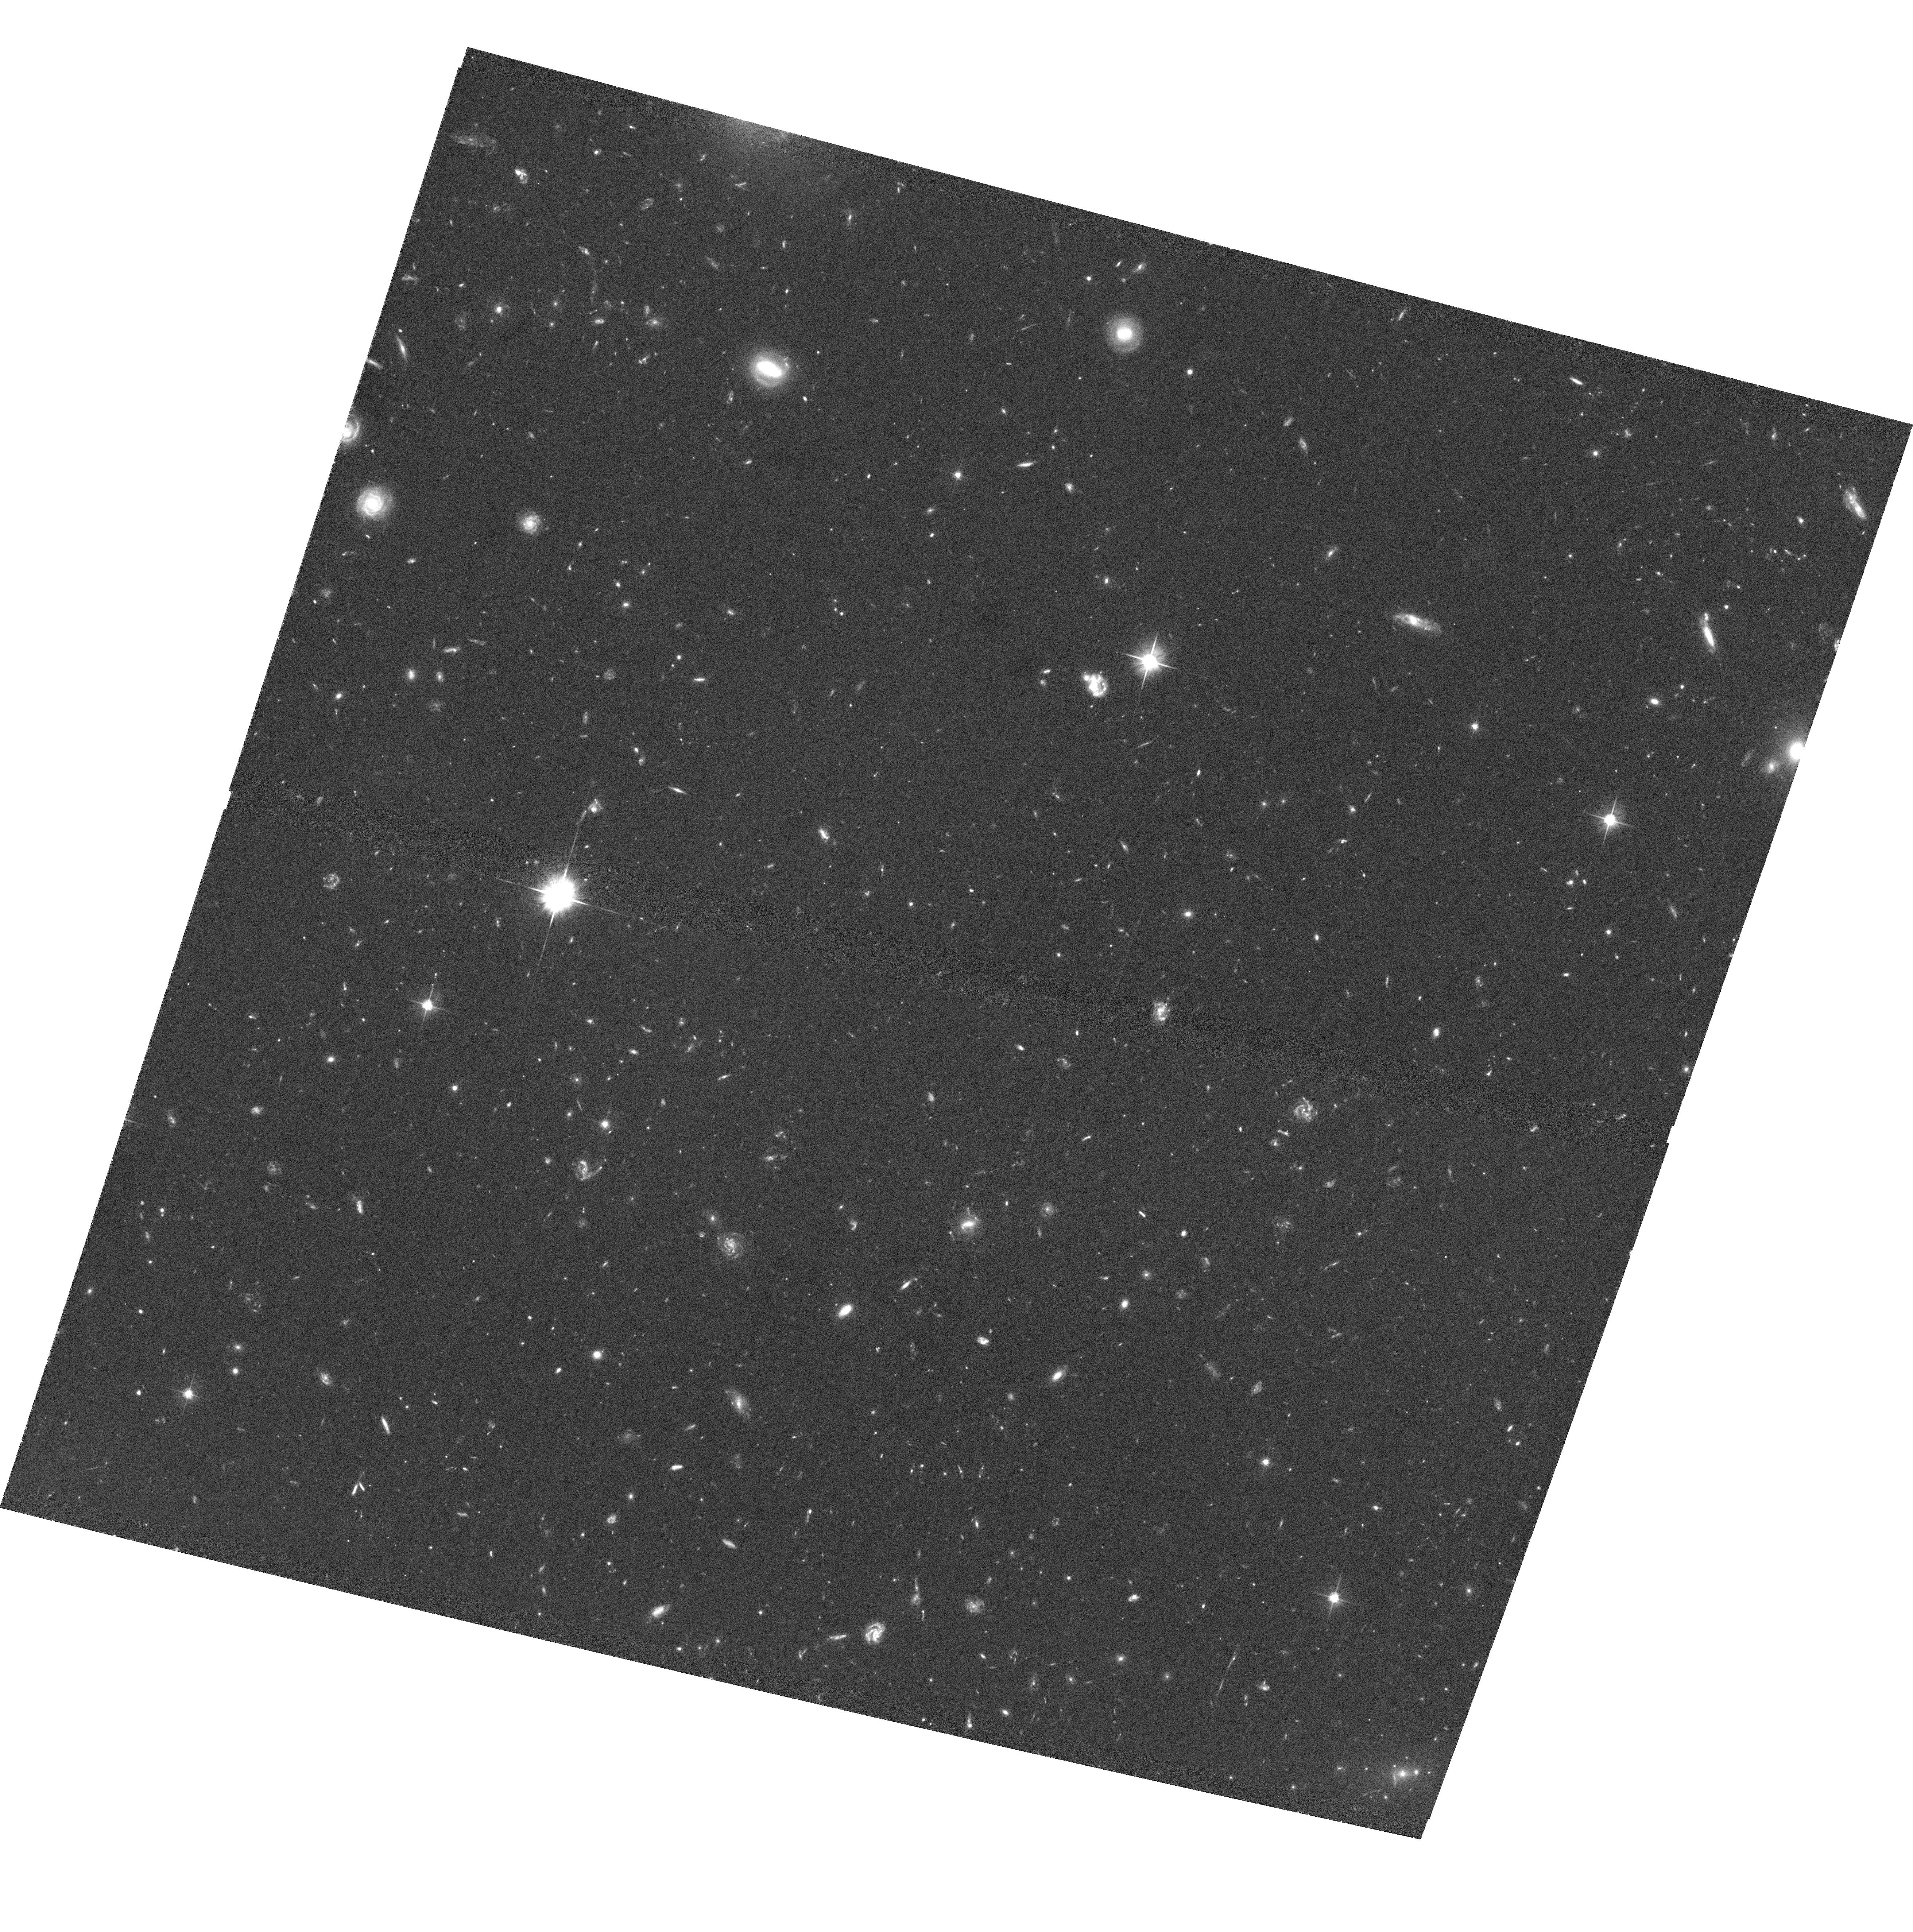
Target: CLJ1226.9+3332
Instrument: ACS/WFC
Filter: F606W
Exposure: 1.1 h
Observation ID: hst_9033_10_acs_wfc_f606w_j6fy10

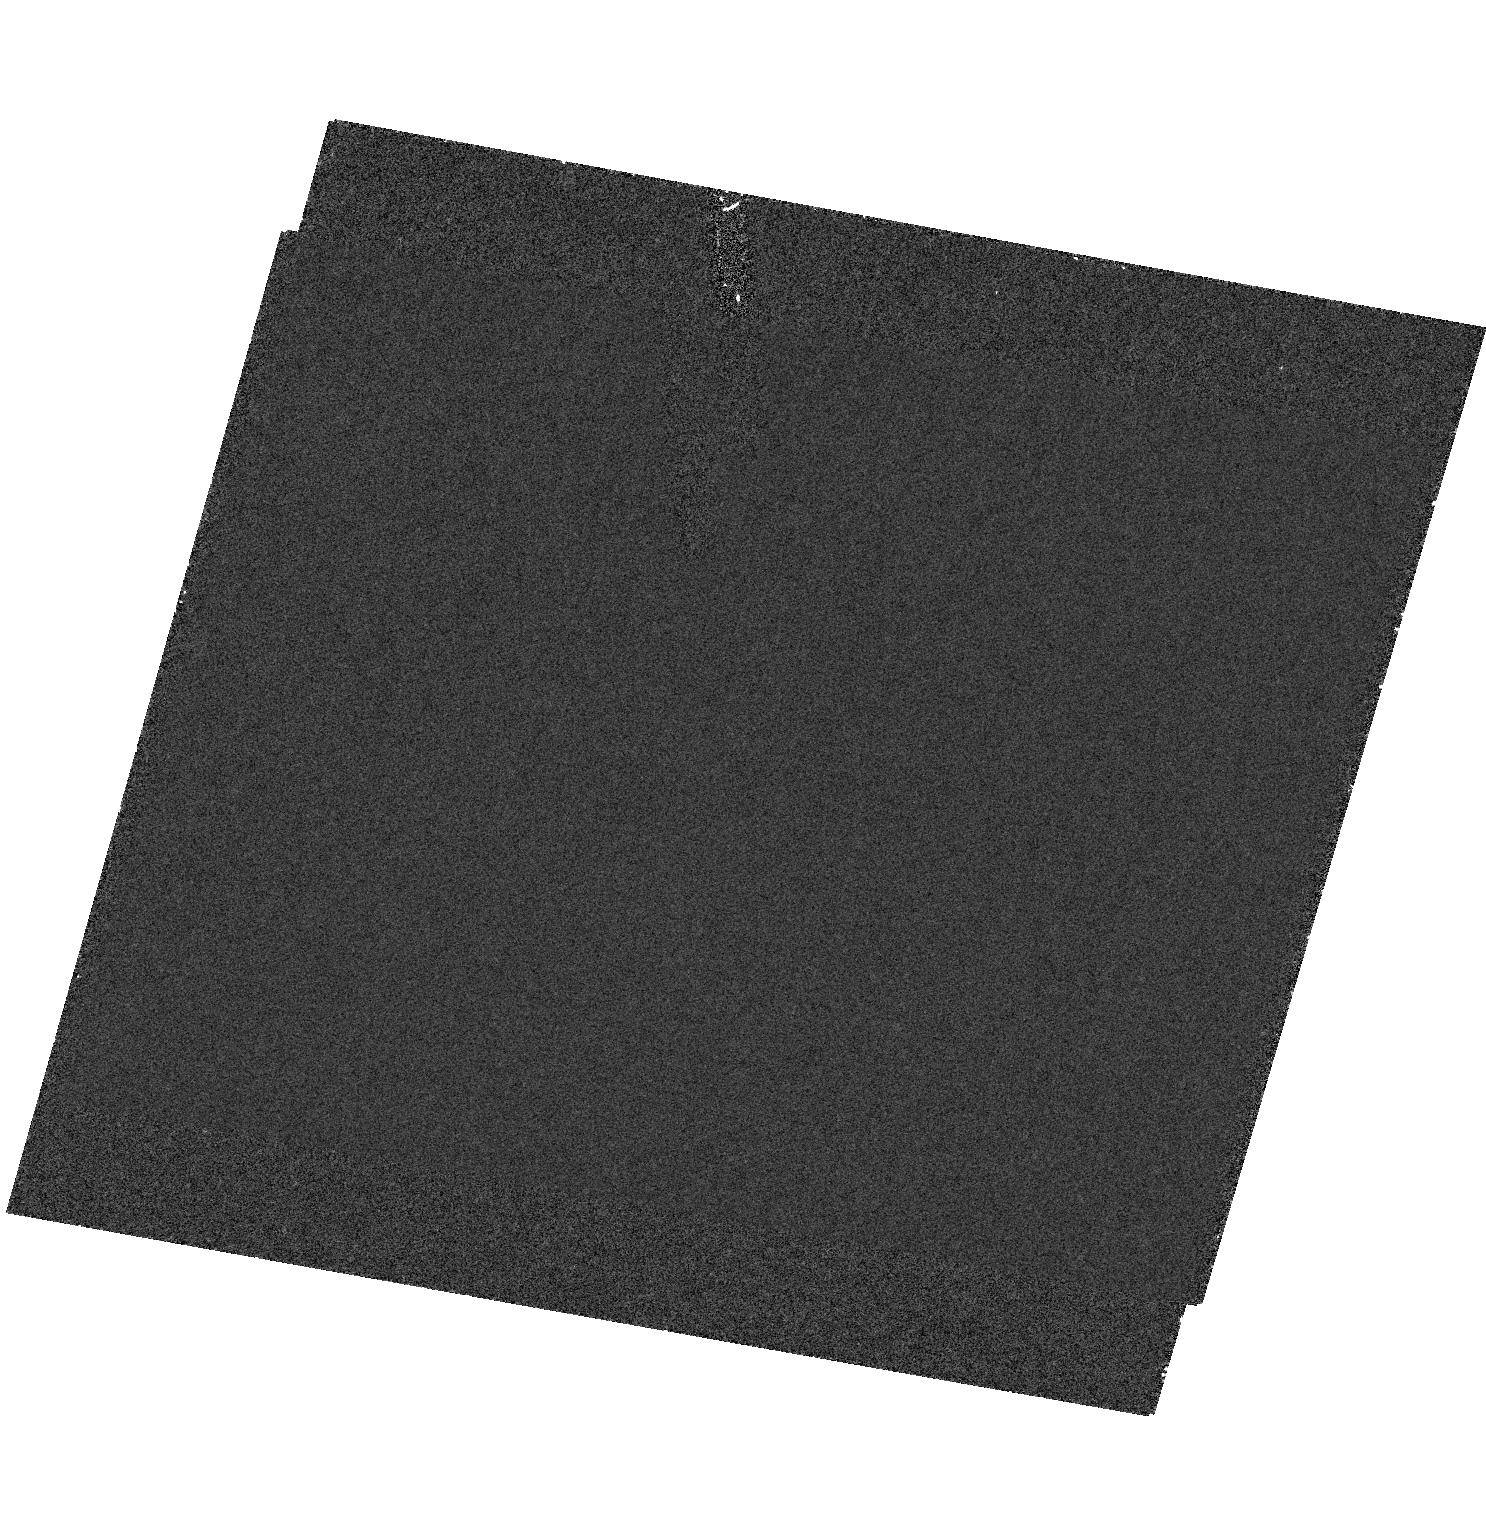
Target: field at RA 186.743°, Dec 33.547°
Instrument: ACS/HRC
Filter: F250W
Exposure: 53 min
Observation ID: hst_9033_01_acs_hrc_f250w_j6fy01

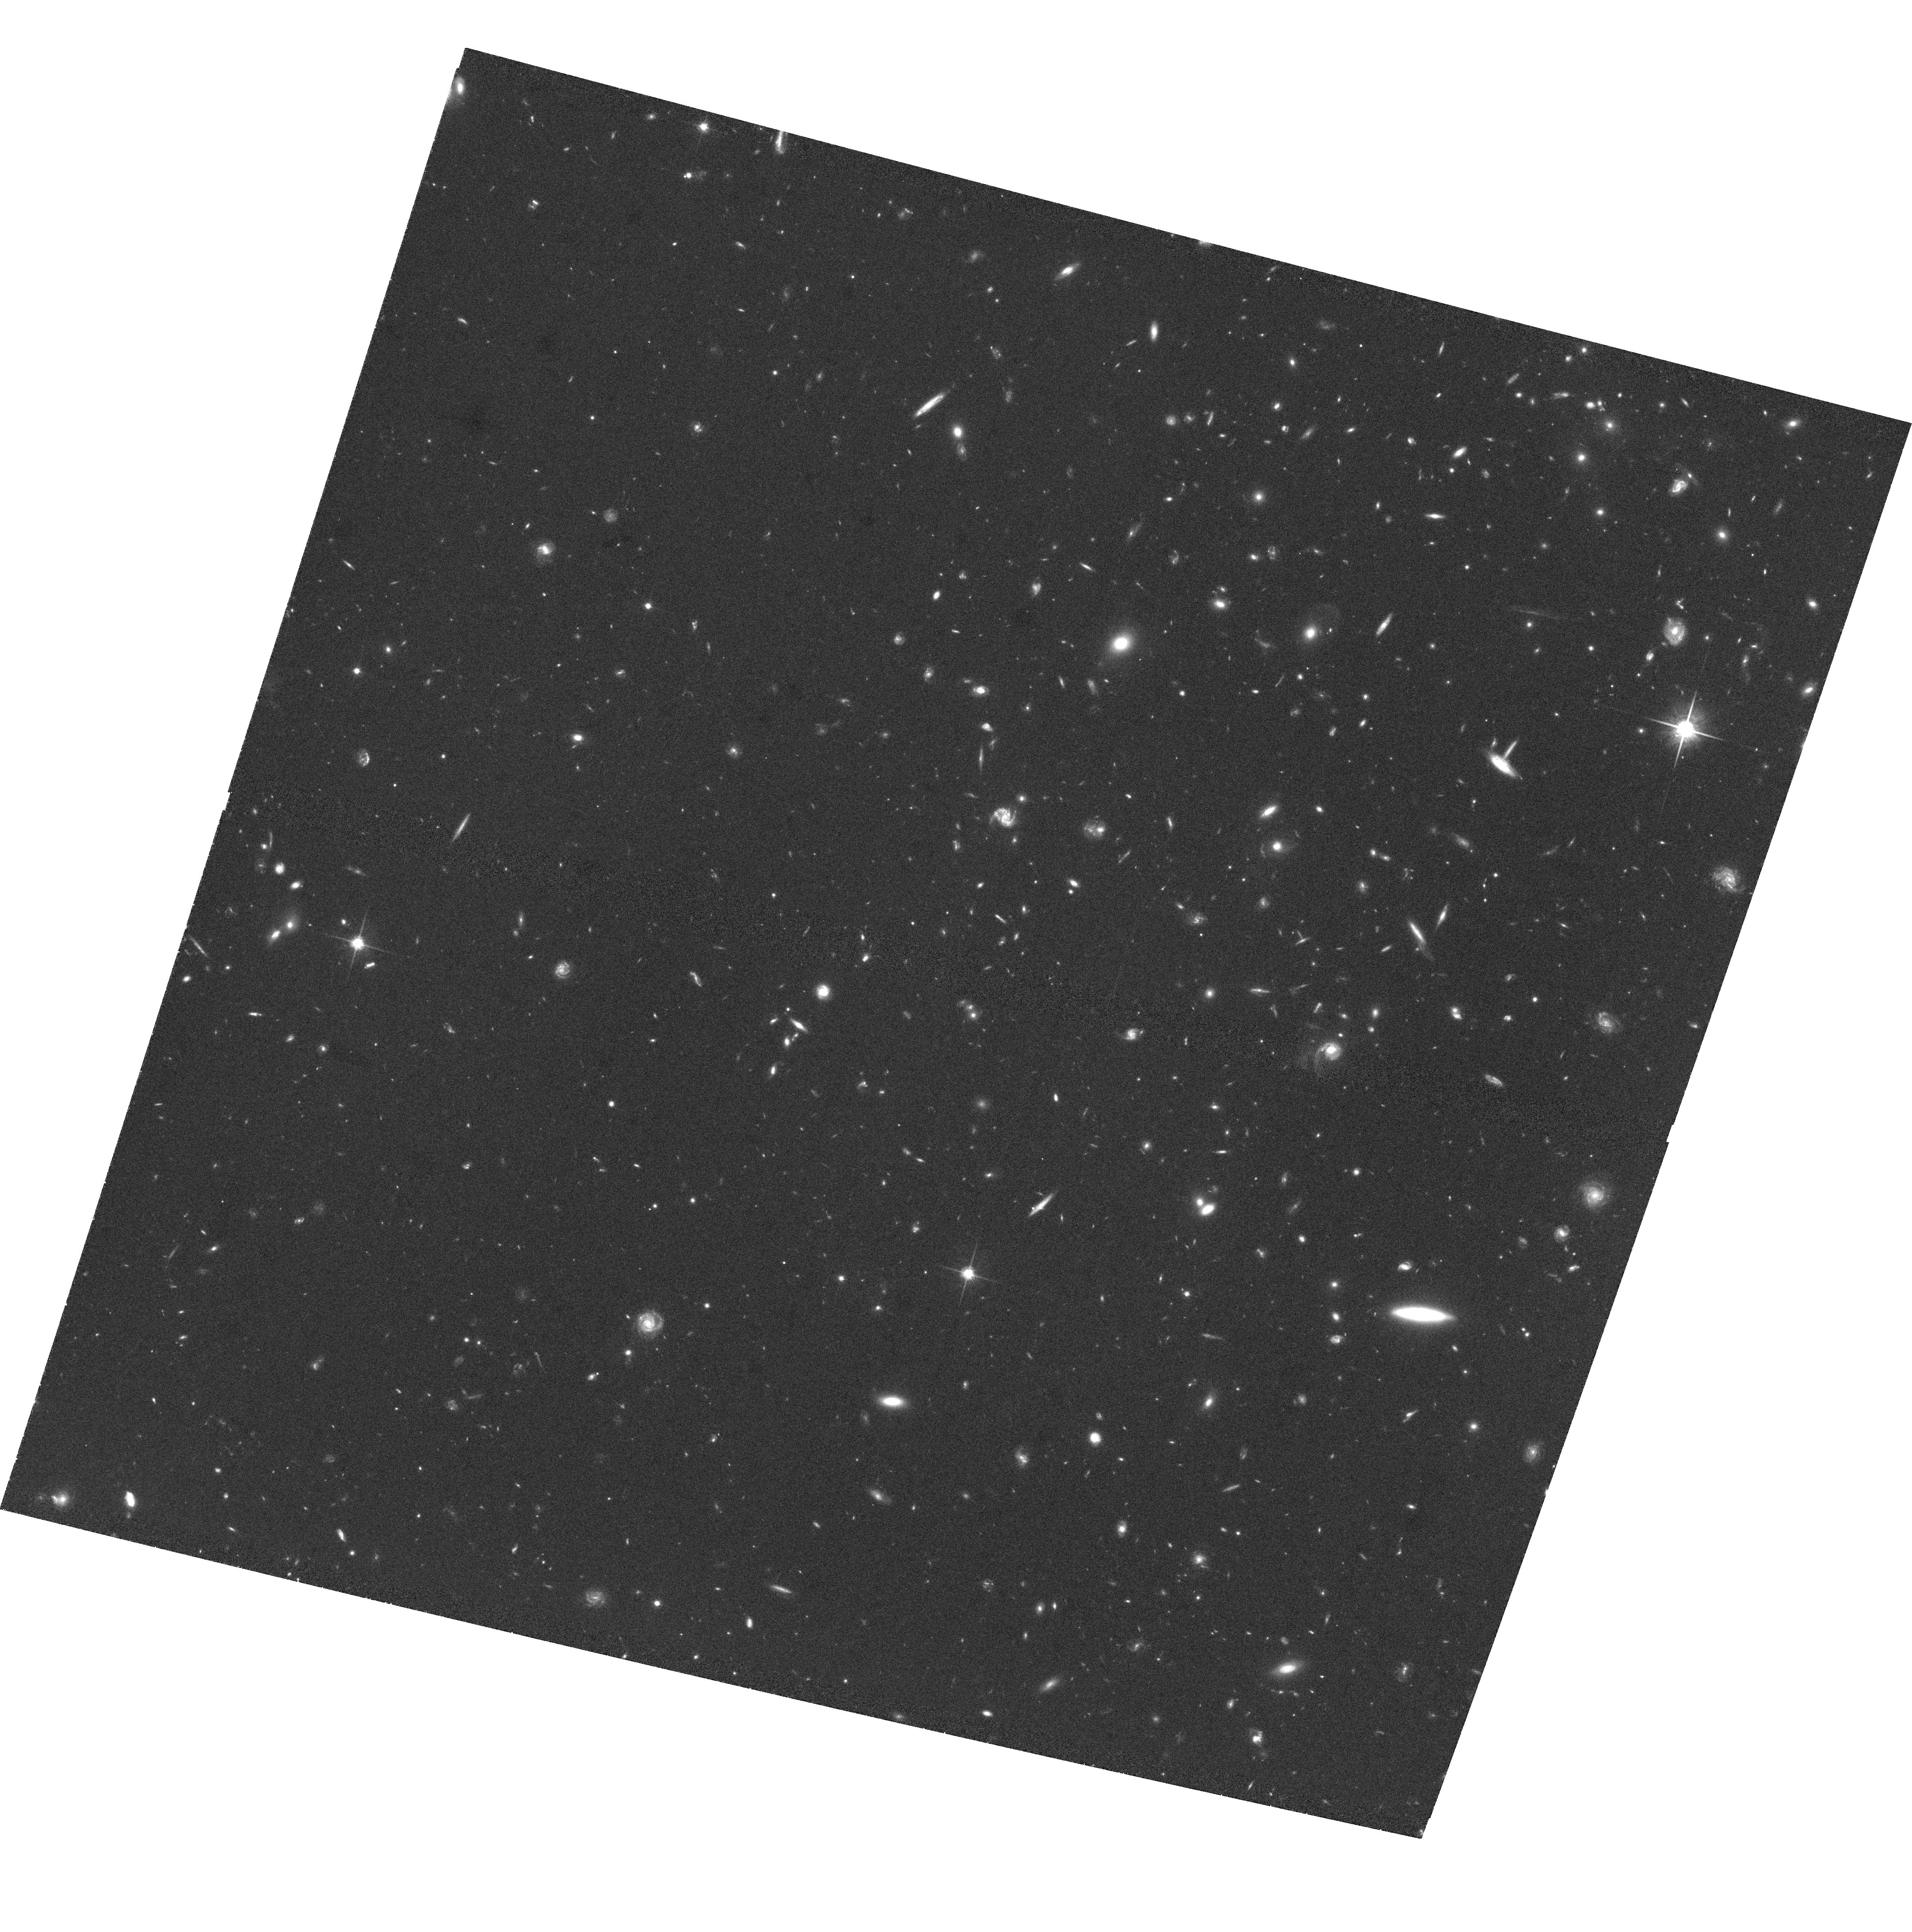
Target: CLJ1226.9+3332
Instrument: ACS/WFC
Filter: F814W
Exposure: 1.1 h
Observation ID: hst_9033_06_acs_wfc_f814w_j6fy06

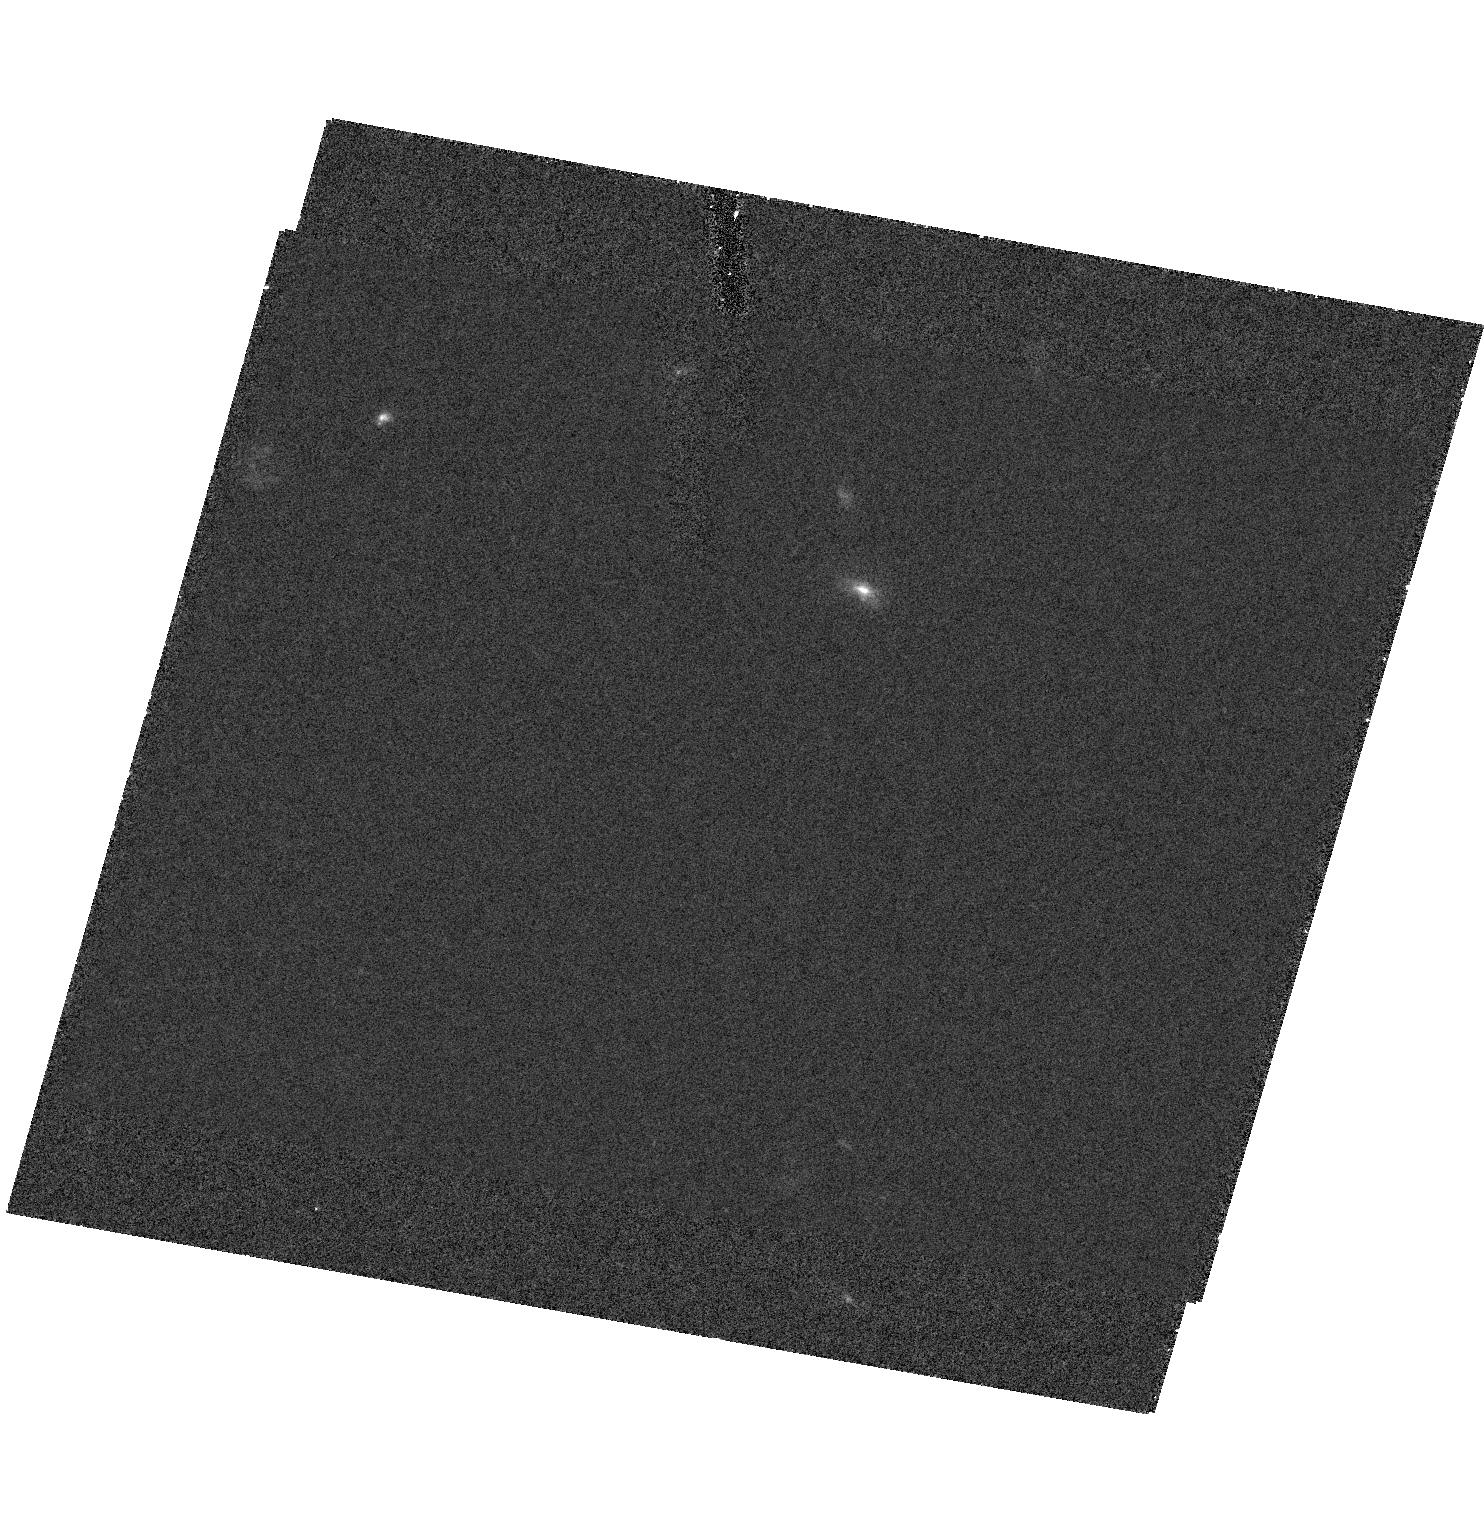
Target: field at RA 186.743°, Dec 33.547°
Instrument: ACS/HRC
Filter: F555W
Exposure: 53 min
Observation ID: hst_9033_12_acs_hrc_f555w_j6fy12

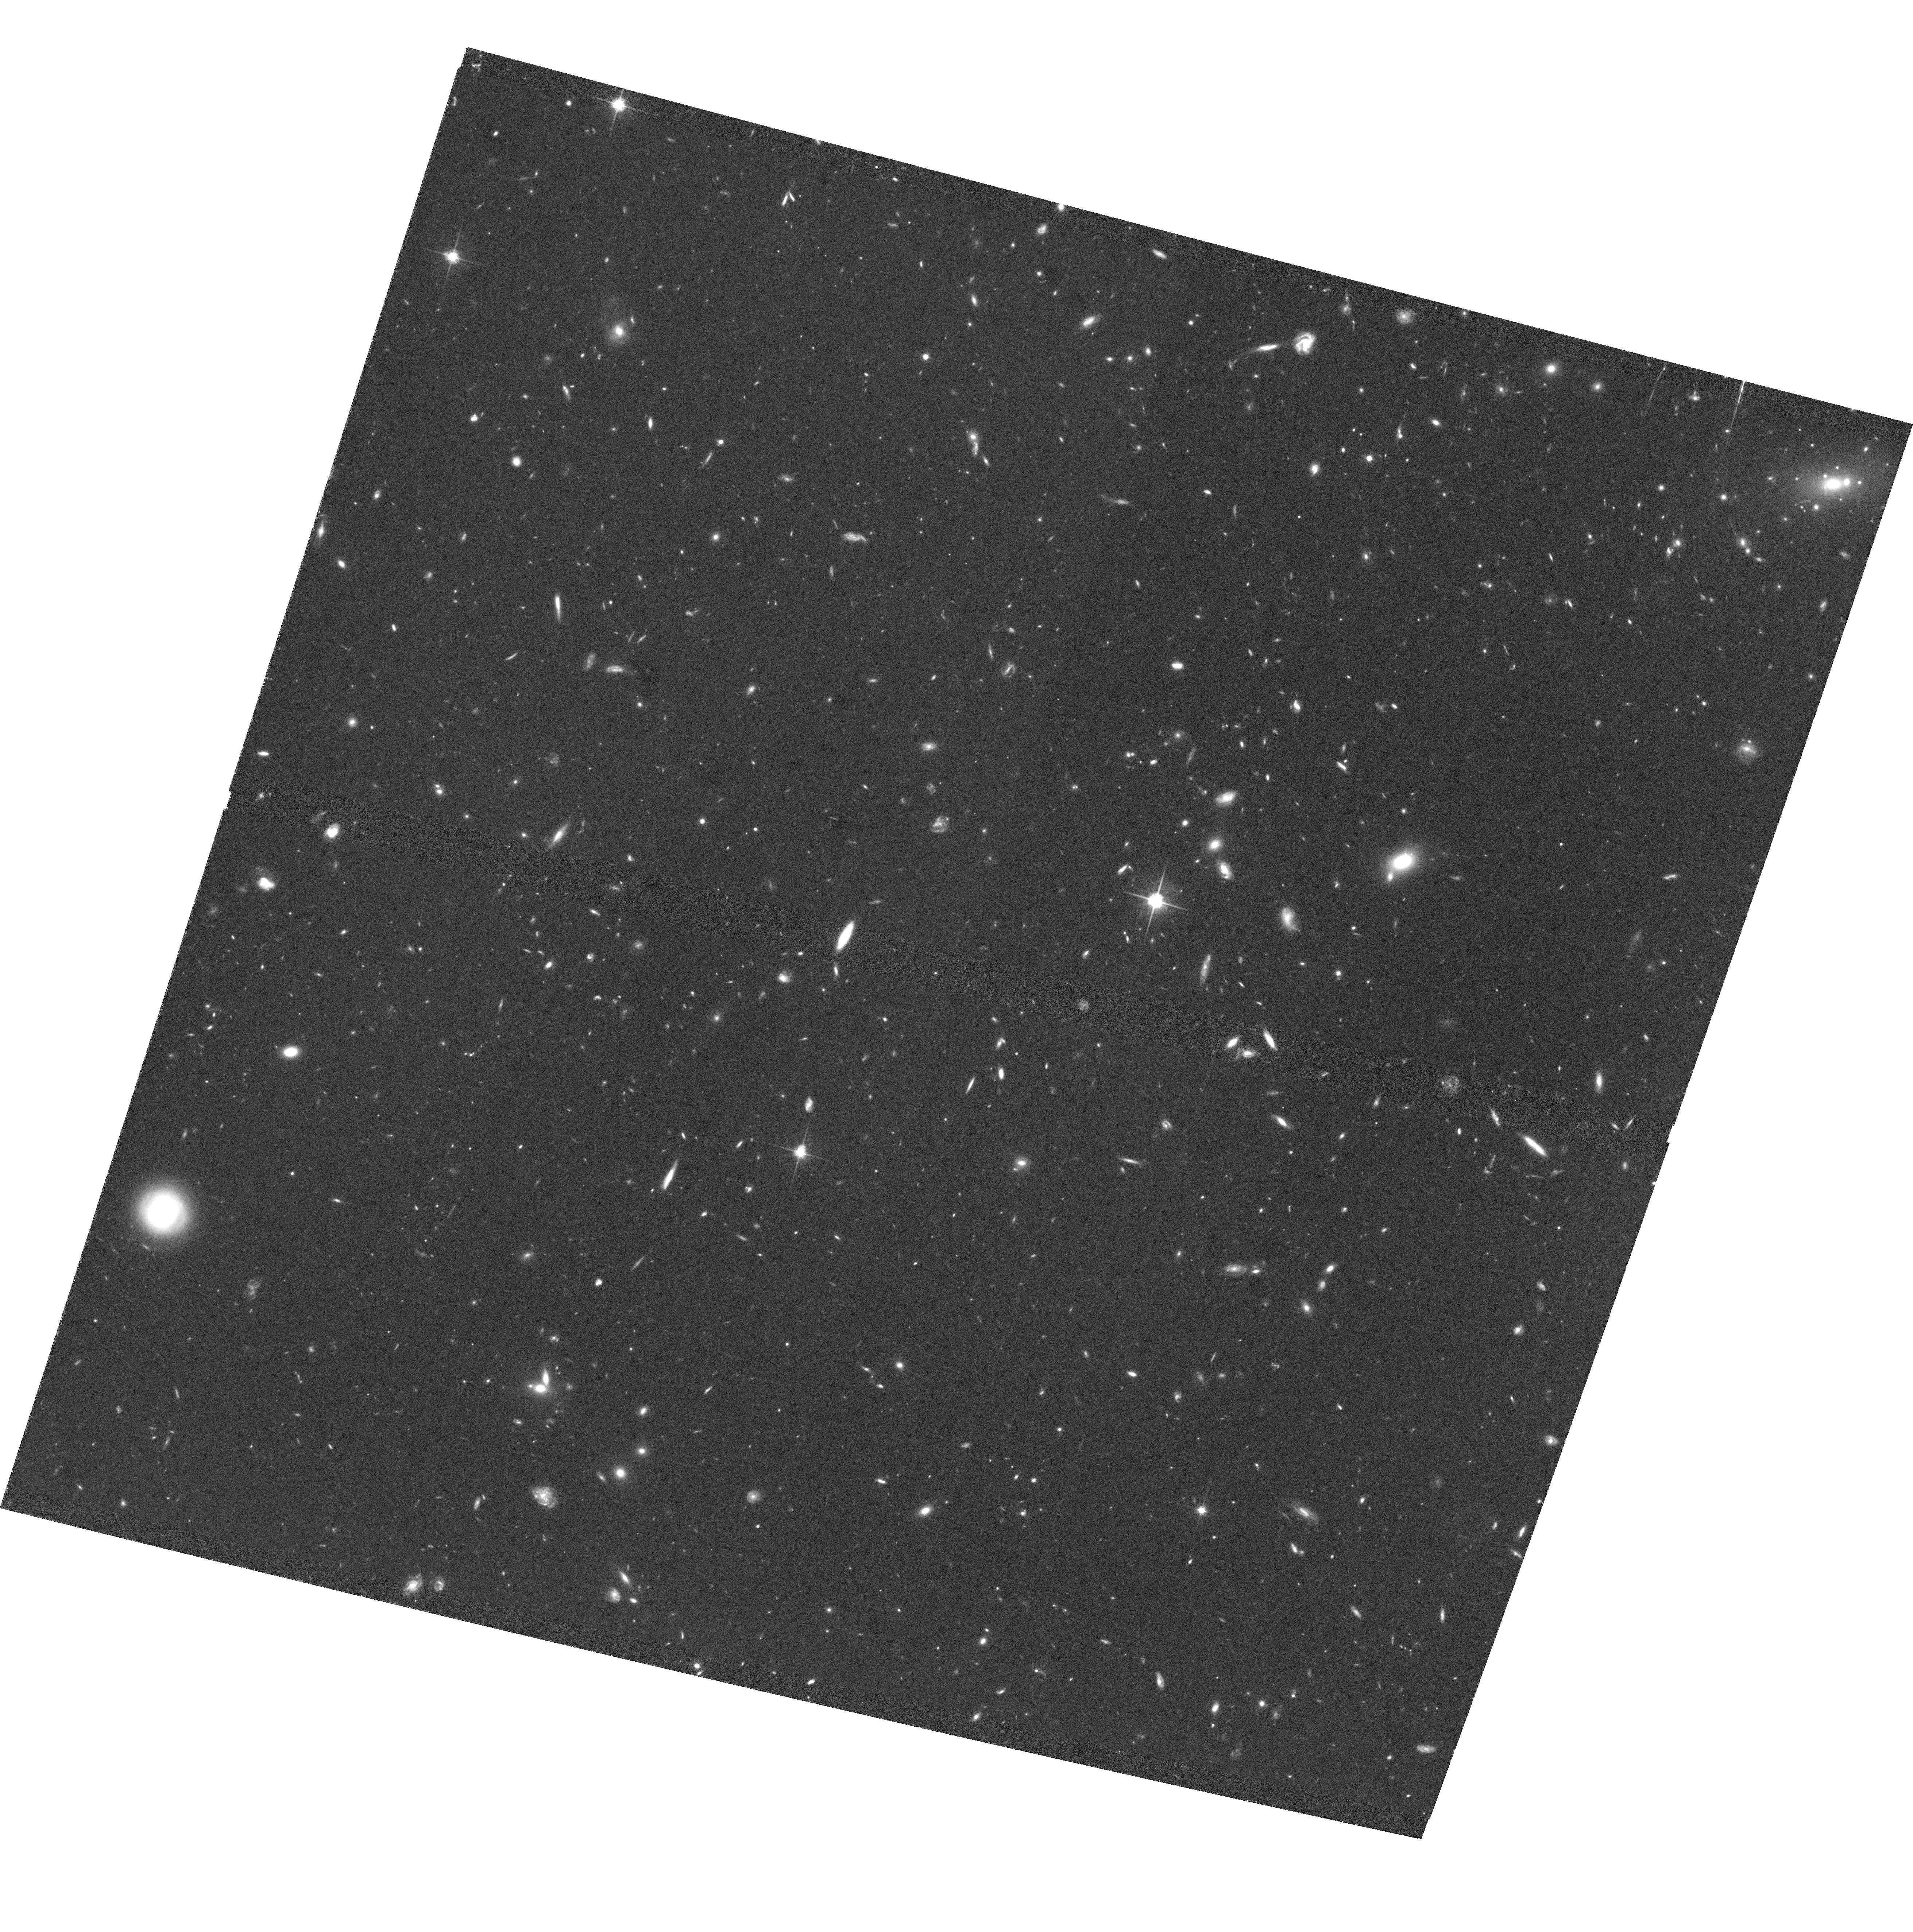
Target: CLJ1226.9+3332
Instrument: ACS/WFC
Filter: F814W
Exposure: 1.1 h
Observation ID: hst_9033_03_acs_wfc_f814w_j6fy03

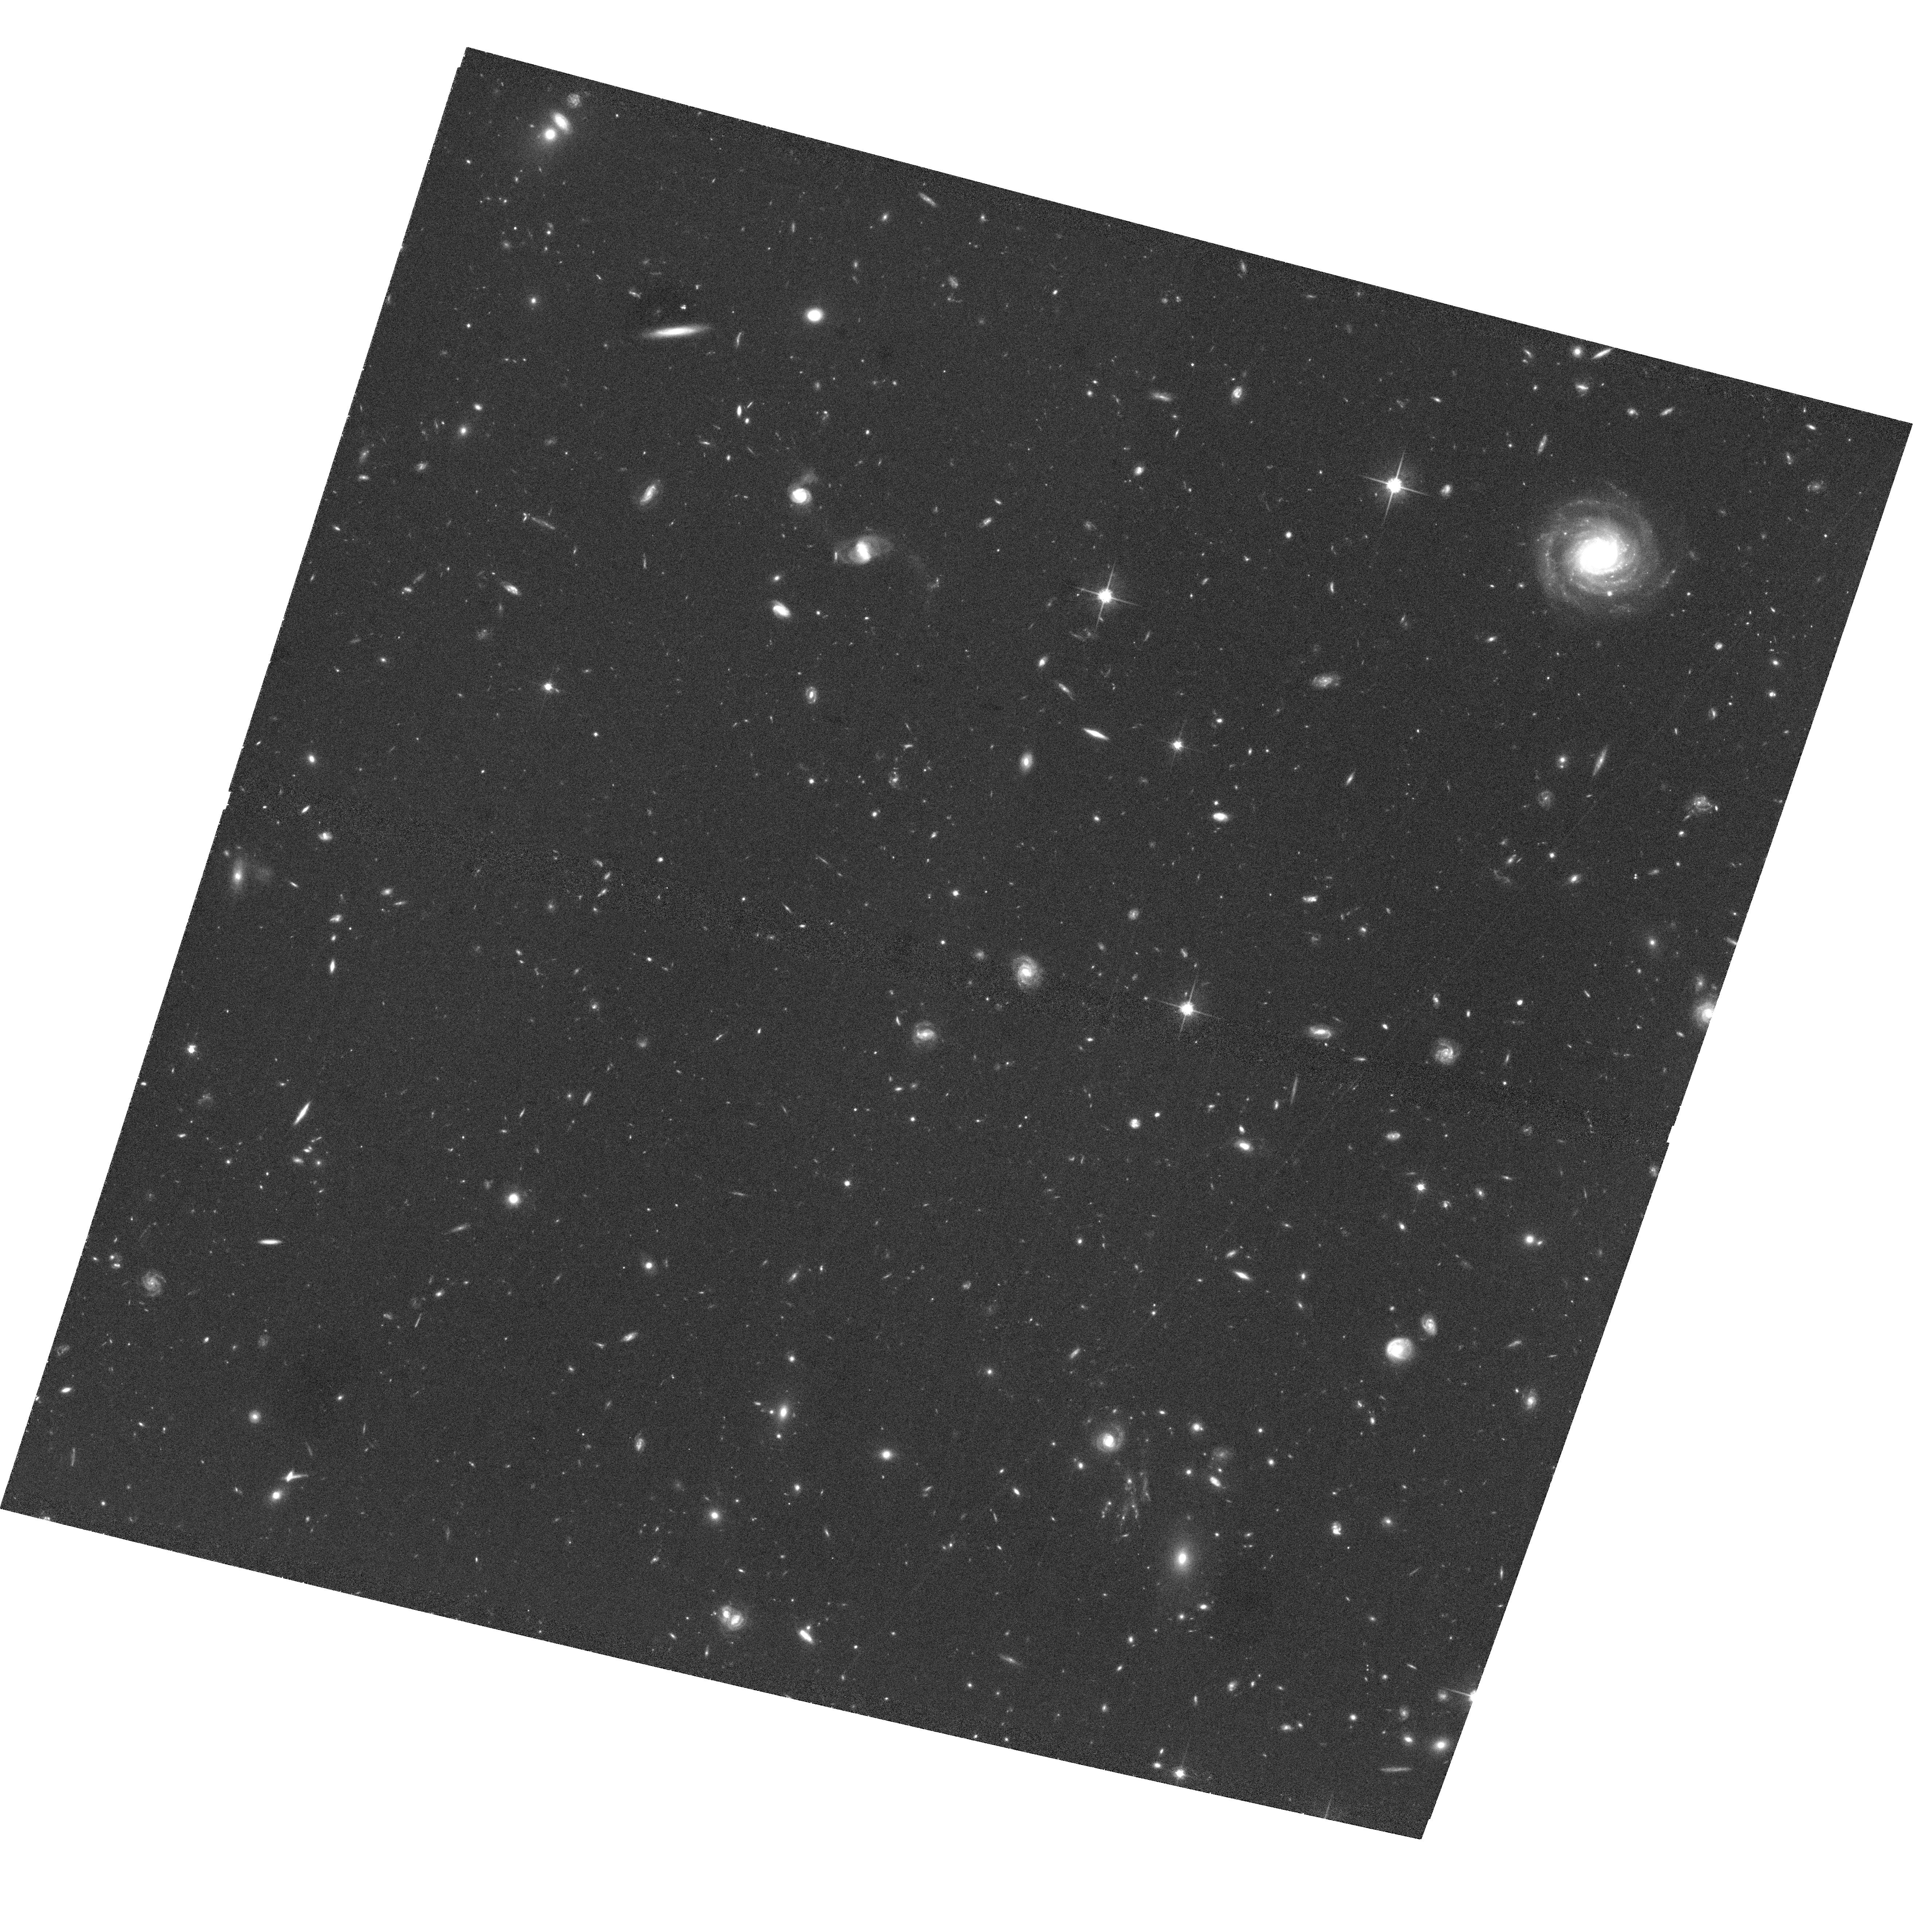
Target: CLJ1226.9+3332
Instrument: ACS/WFC
Filter: F814W
Exposure: 1.1 h
Observation ID: hst_9033_05_acs_wfc_f814w_j6fy05

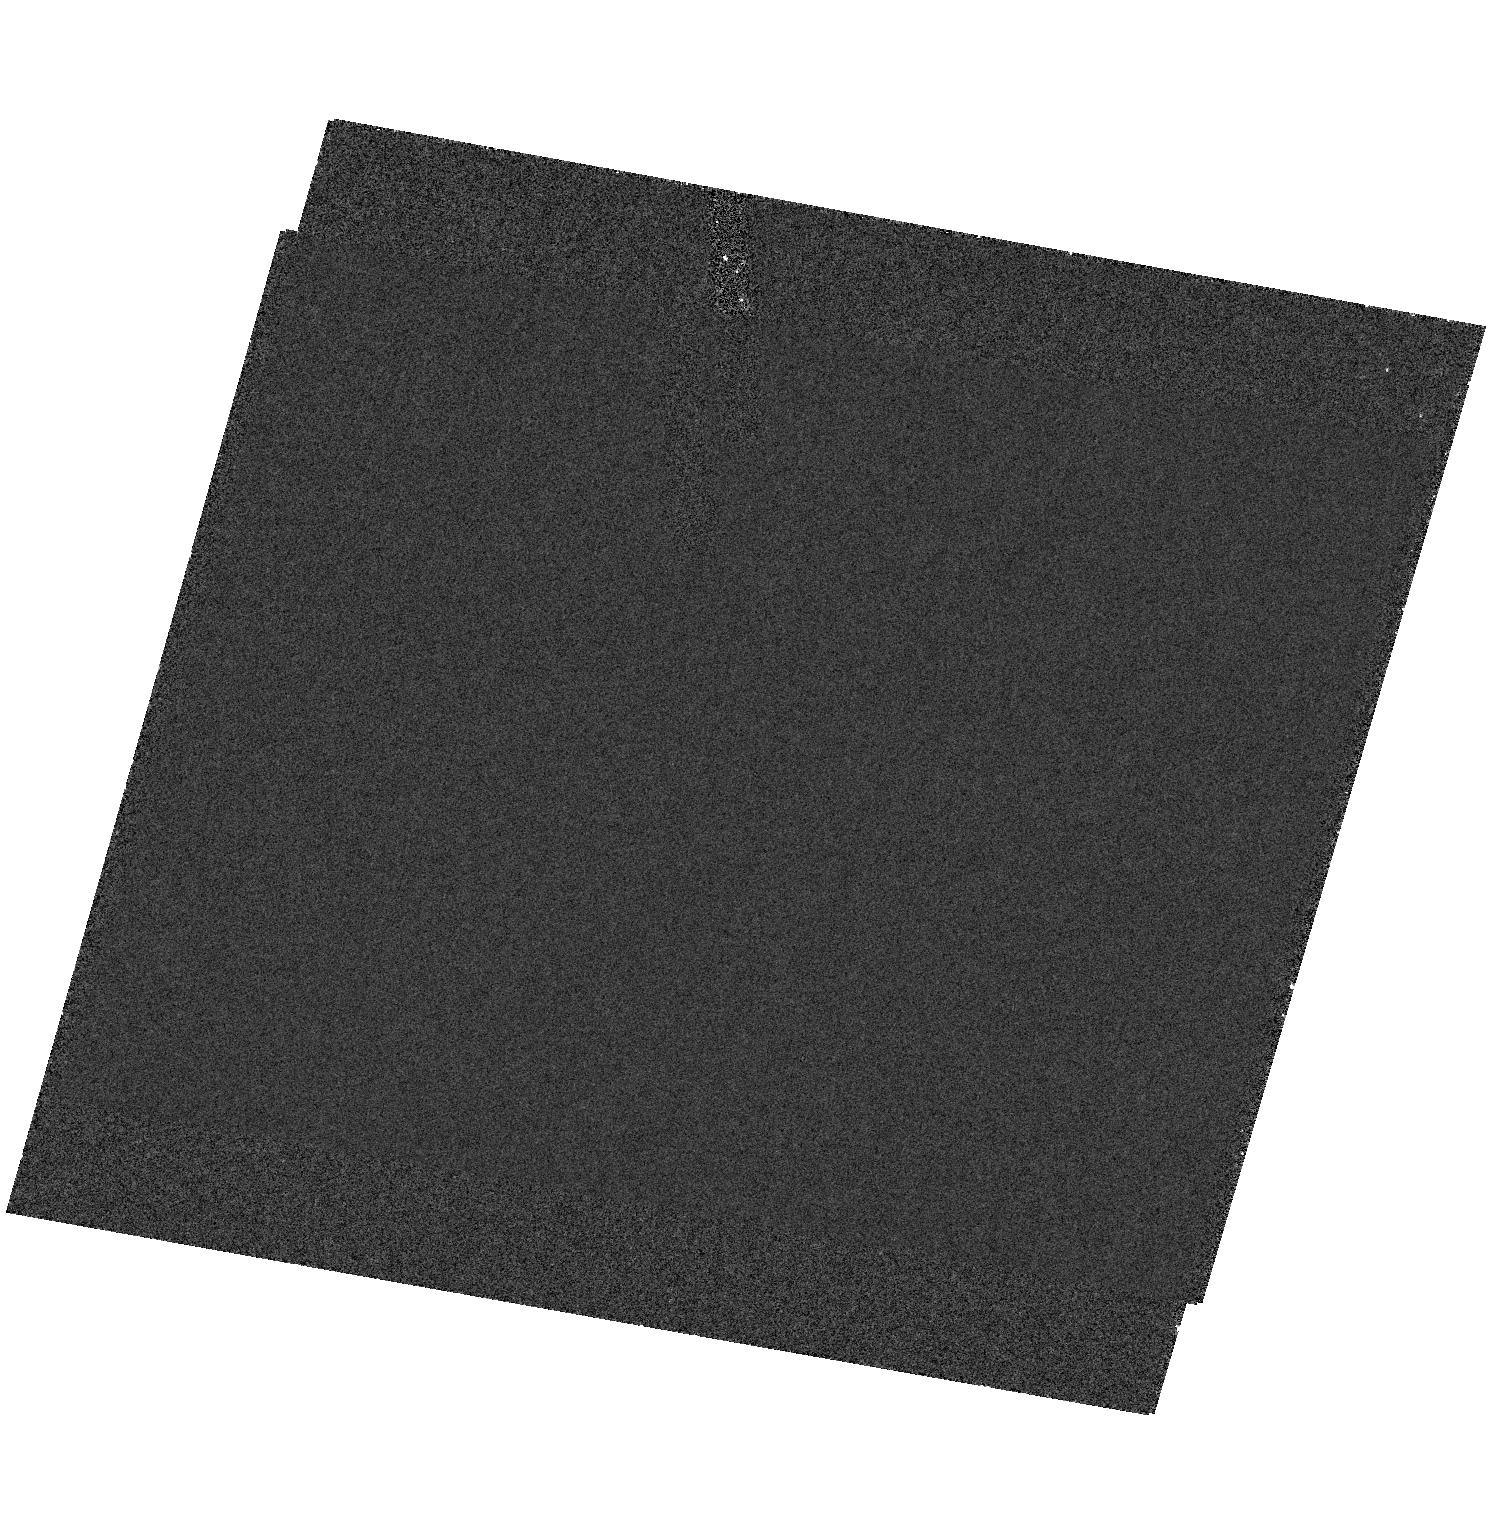
Target: field at RA 186.743°, Dec 33.547°
Instrument: ACS/HRC
Filter: F250W
Exposure: 53 min
Observation ID: hst_9033_04_acs_hrc_f250w_j6fy04

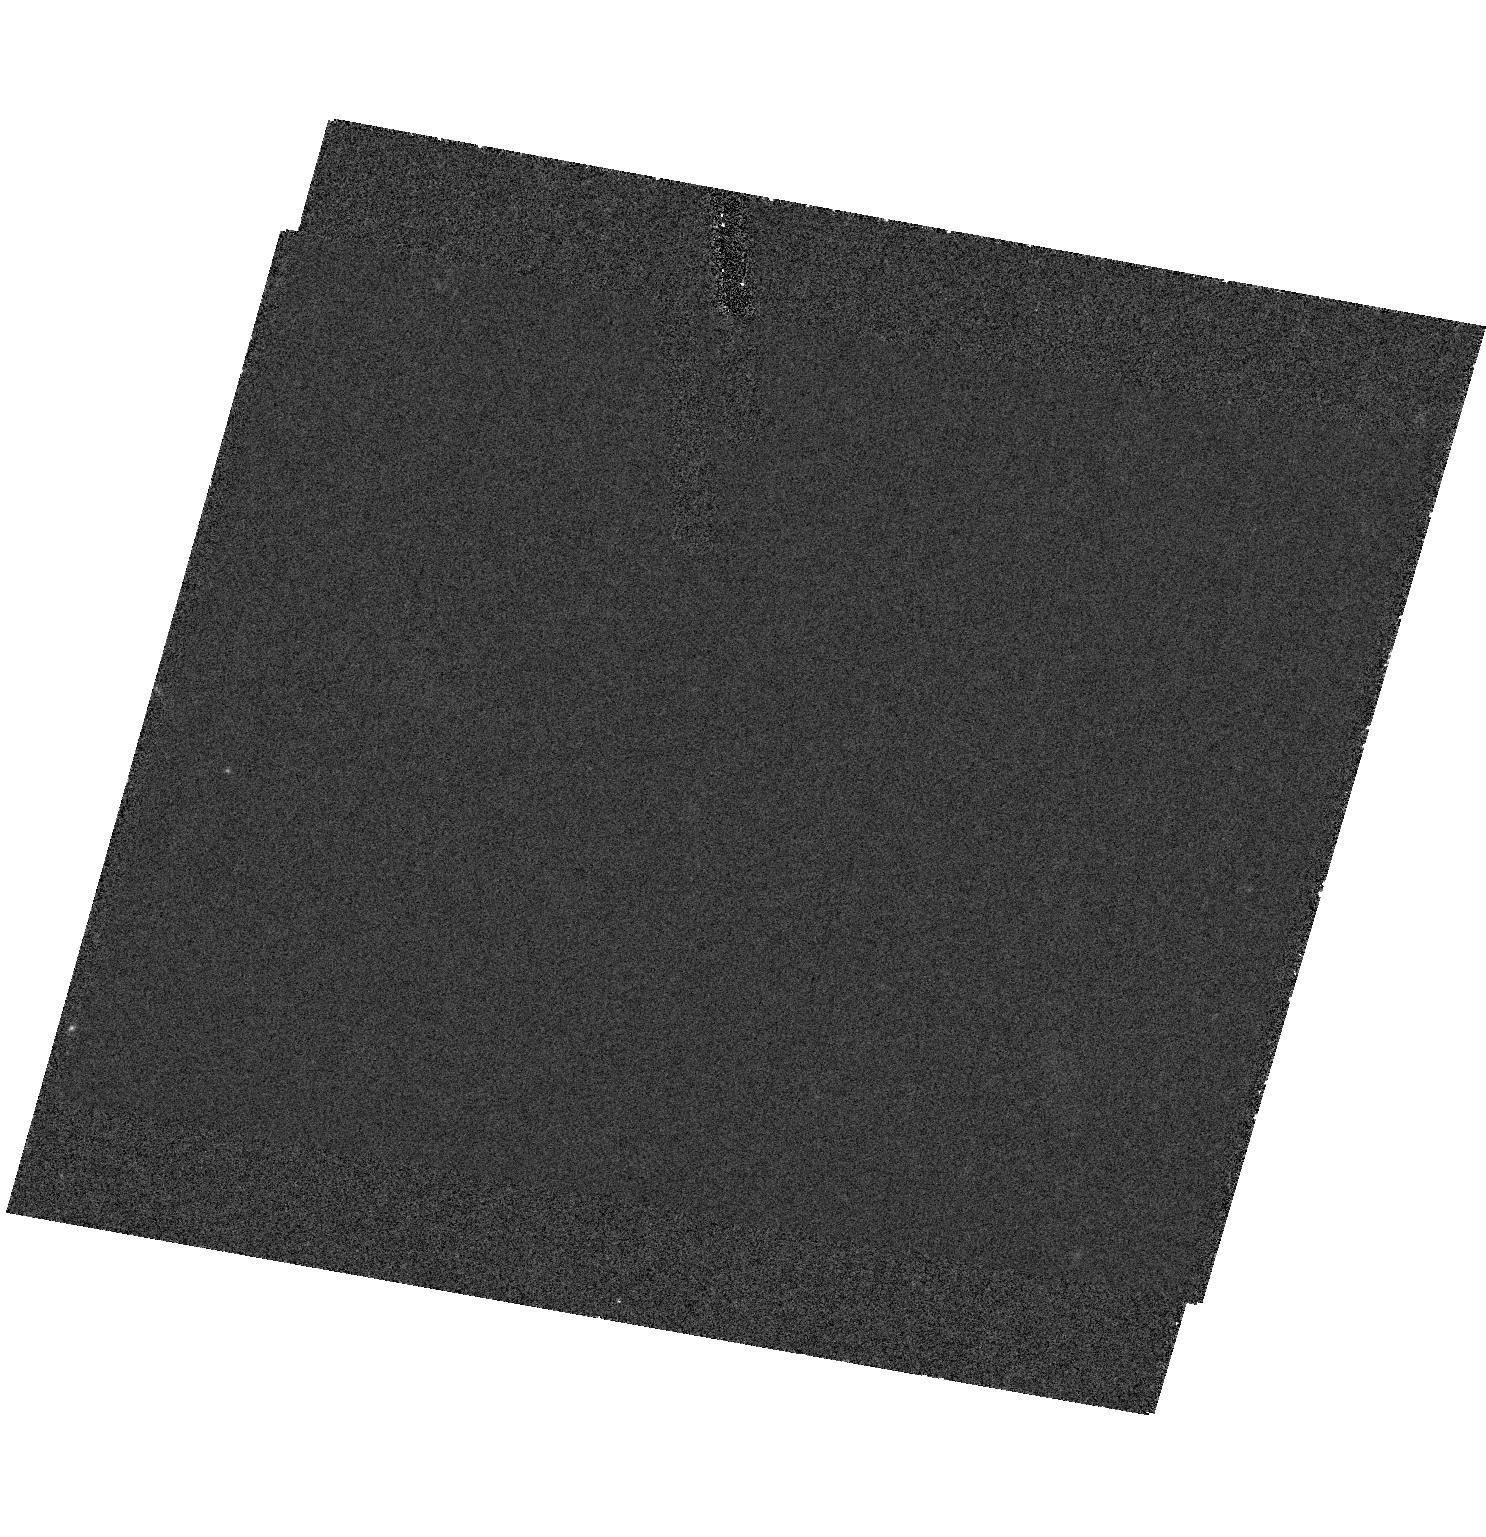
Target: field at RA 186.743°, Dec 33.547°
Instrument: ACS/HRC
Filter: F555W
Exposure: 53 min
Observation ID: hst_9033_10_acs_hrc_f555w_j6fy10

Measuring the mass distribution in the most distant, very X-ray luminous galaxy cluster known (PI: Ebeling, Harald)

We propose to obtain a mosaic of deep HST/WFPC2 images to conduct a weak lensing analysis of the mass distribution in the massive, distant galaxy cluster ClJ1226.9+3332, recently discovered by us. At z=0.888 this exceptional system is more X-ray luminous and more distant than both MS1054.4-0321 and ClJ0152.7-1357, the previous record holders, thus providing yet greater leverage for cosmological studies of cluster evolution. ClJ1226.9+3332 differs markedly from all other currently known distant clusters in that it exhibits little substructure and may even host a cooling flow, suggesting that it could be the first cluster to be discovered at high redshift that is virialized. We propose joint HST and Chandra observations to investigate the dynamical state of this extreme object. This project will 1) take advantage of HST's superb resolution at optical wavelengths to accurately map the mass distribution within 1.9 h^(-1) 50 Mpc via strong and weak gravitational lensing, and 2) use Chandra's unprecedented resolution in the X-ray waveband to obtain independent constraints on the gas and dark matter distribution in the cluster core, including the suspected cooling flow region. As a bonus, the proposed WFPC2 observations will allow us to test the results by van Dokkum et al. (1998, 1999) on the properties of cluster galaxies (specifically merger rate and morphologies) at z~0.8 from their HST study of MS1054.4-0321.